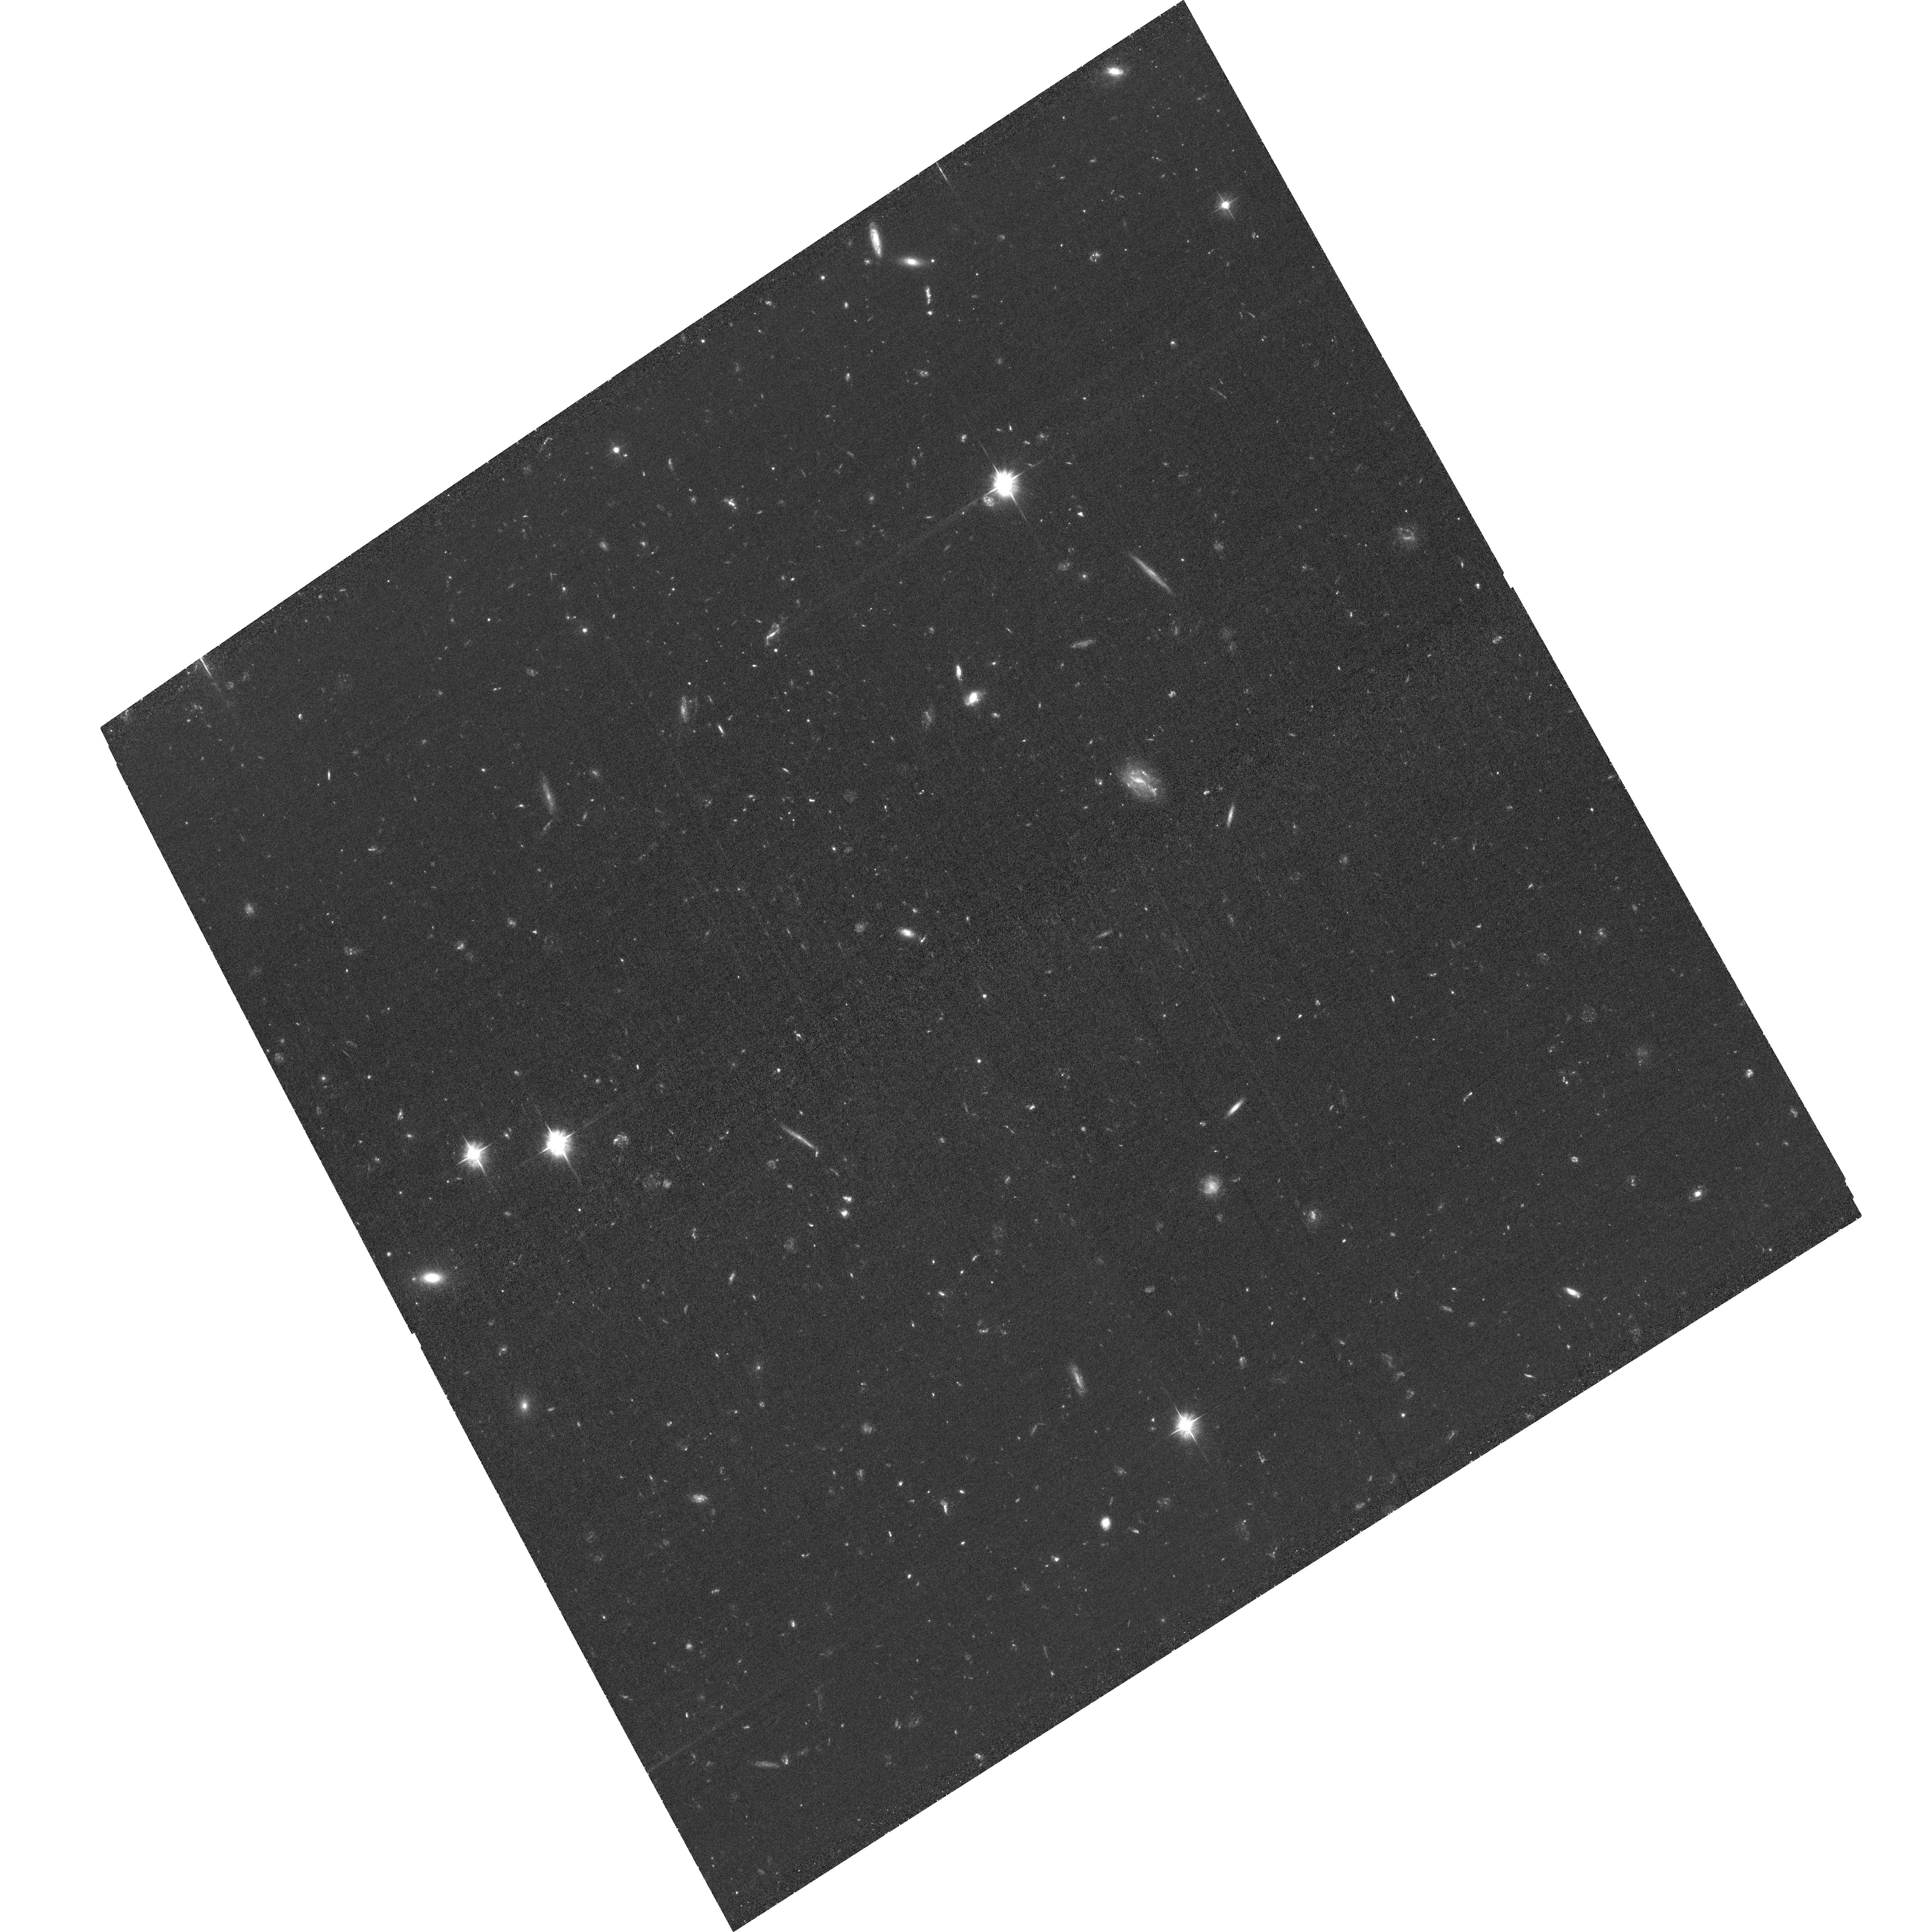
Target: SPARCS-J0330. Instrument: ACS/WFC. Filter: F475W. Exposure: 1.9 h. Observation ID: hst_16300_05_acs_wfc_f475w_jeco05

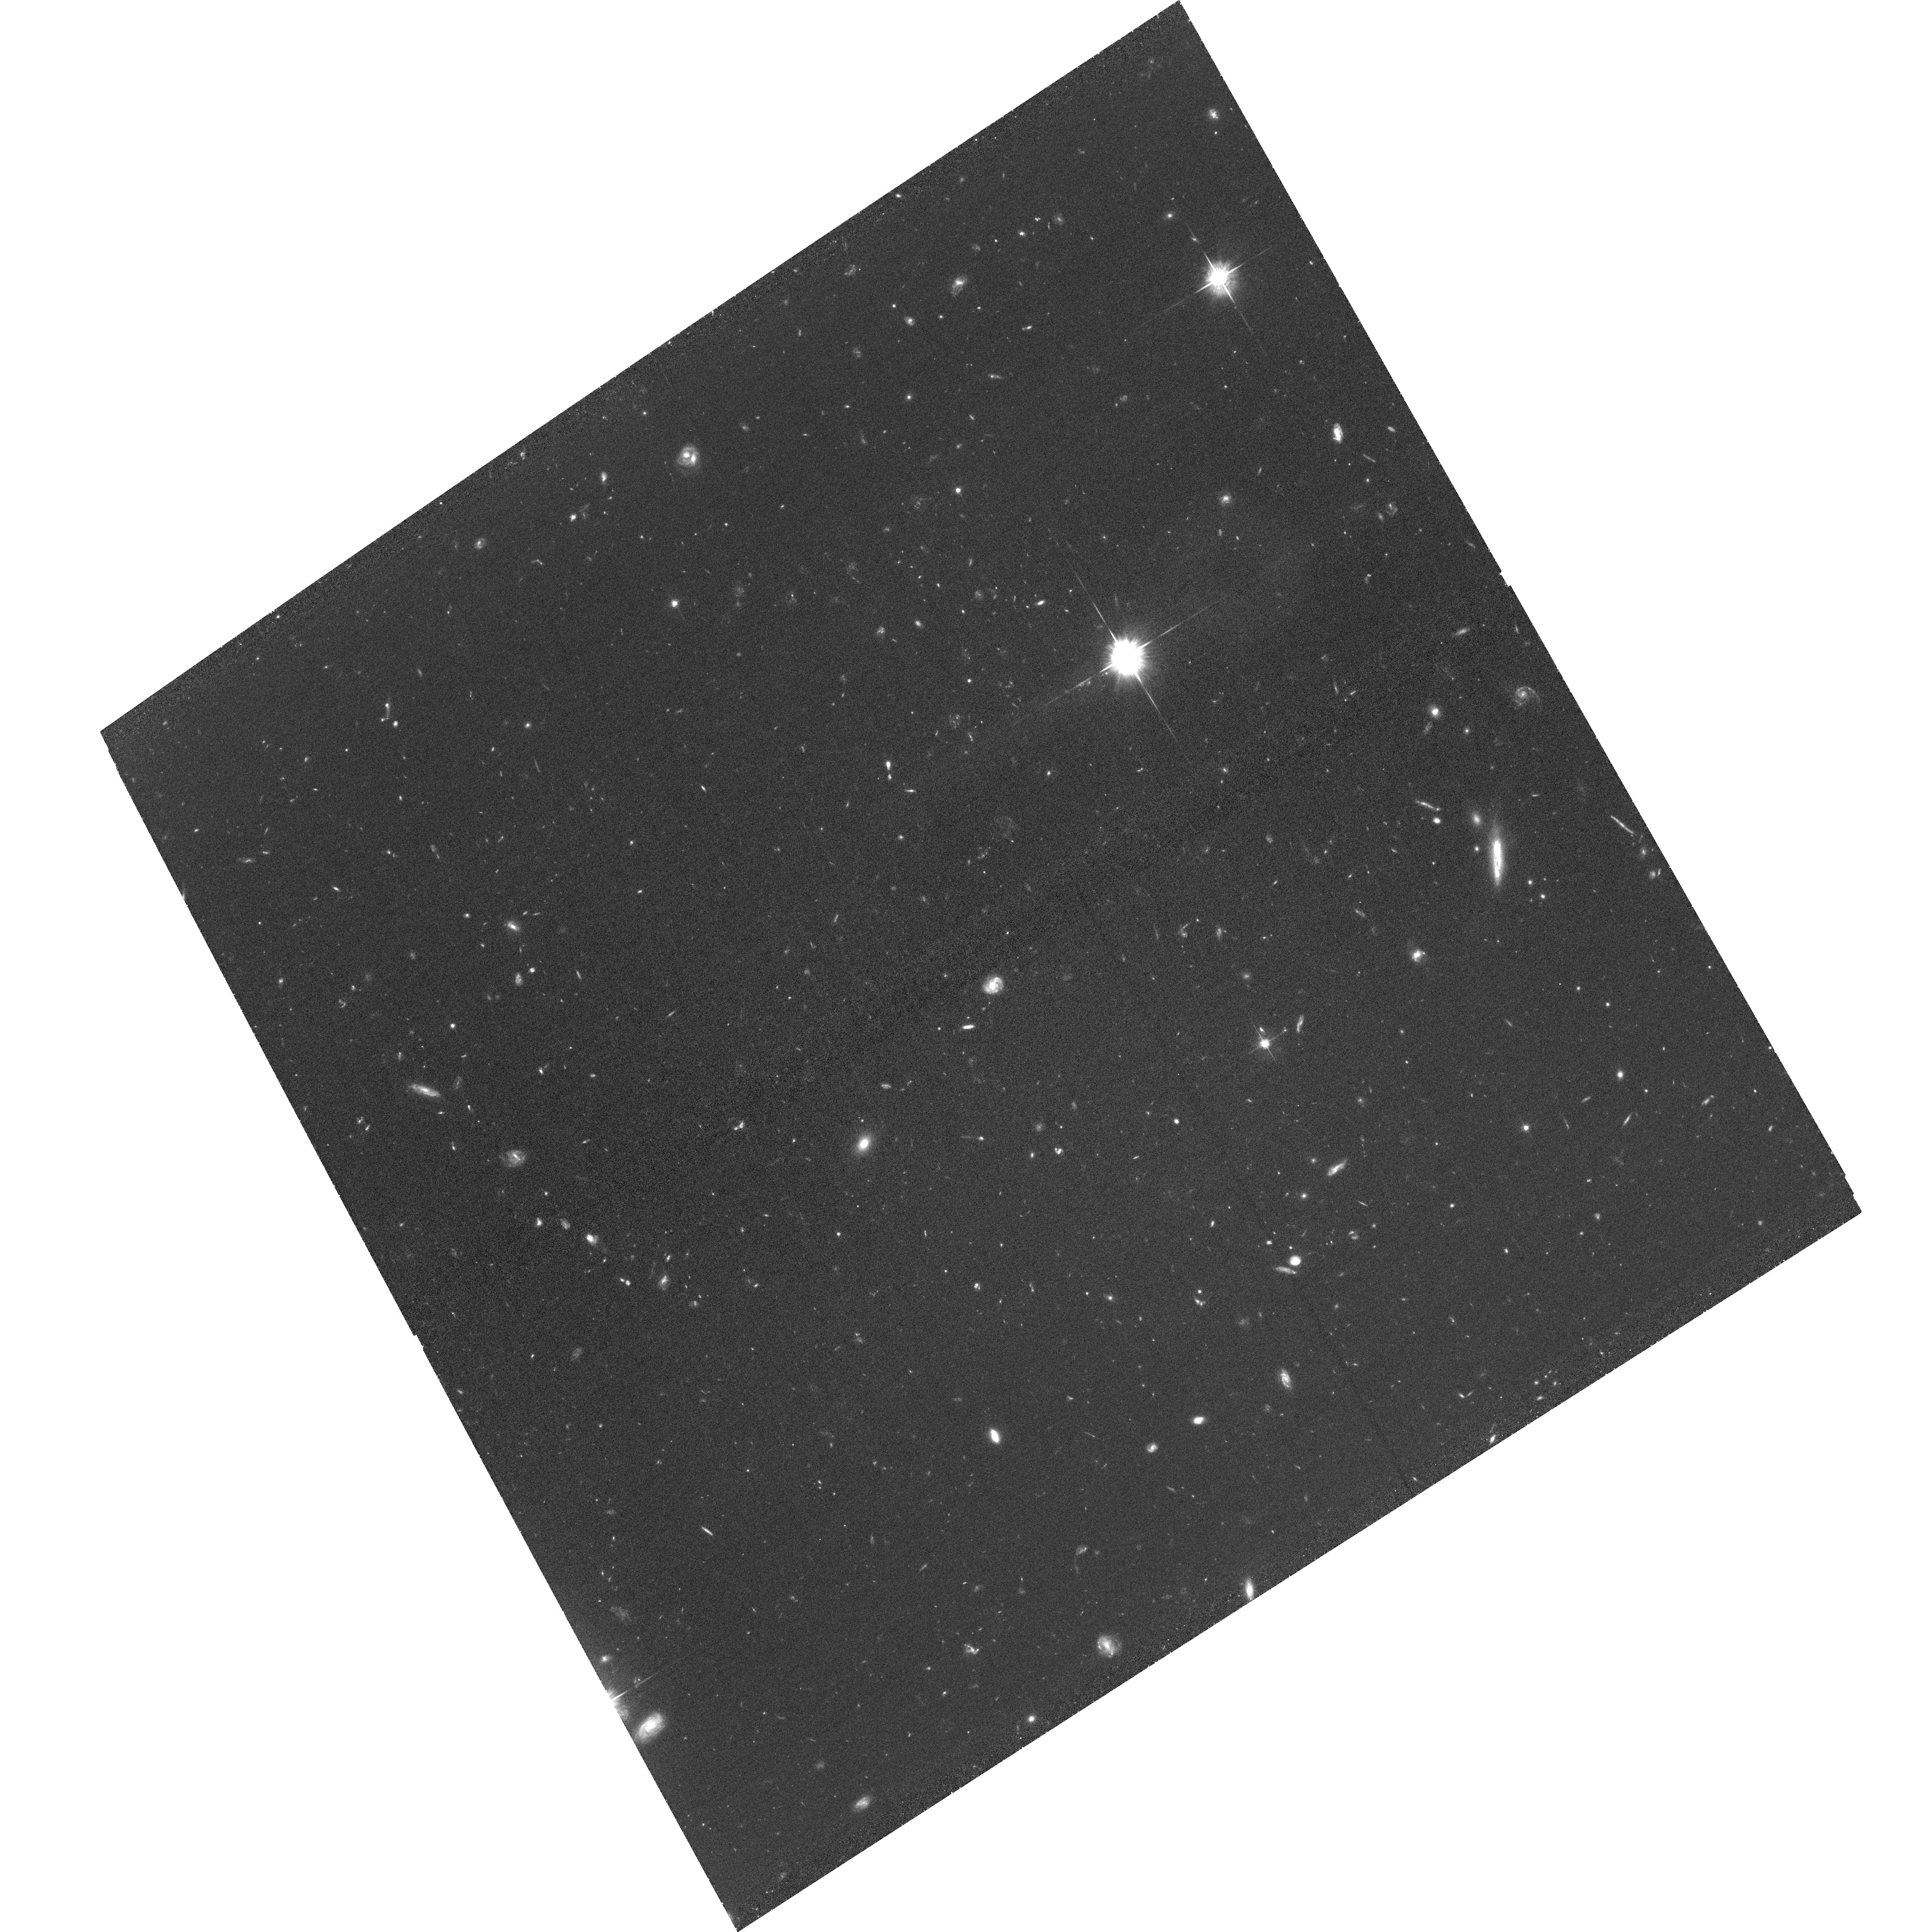
Target: SPARCS-J0225. Instrument: ACS/WFC. Filter: F625W. Exposure: 1.9 h. Observation ID: hst_16300_04_acs_wfc_f625w_jeco04

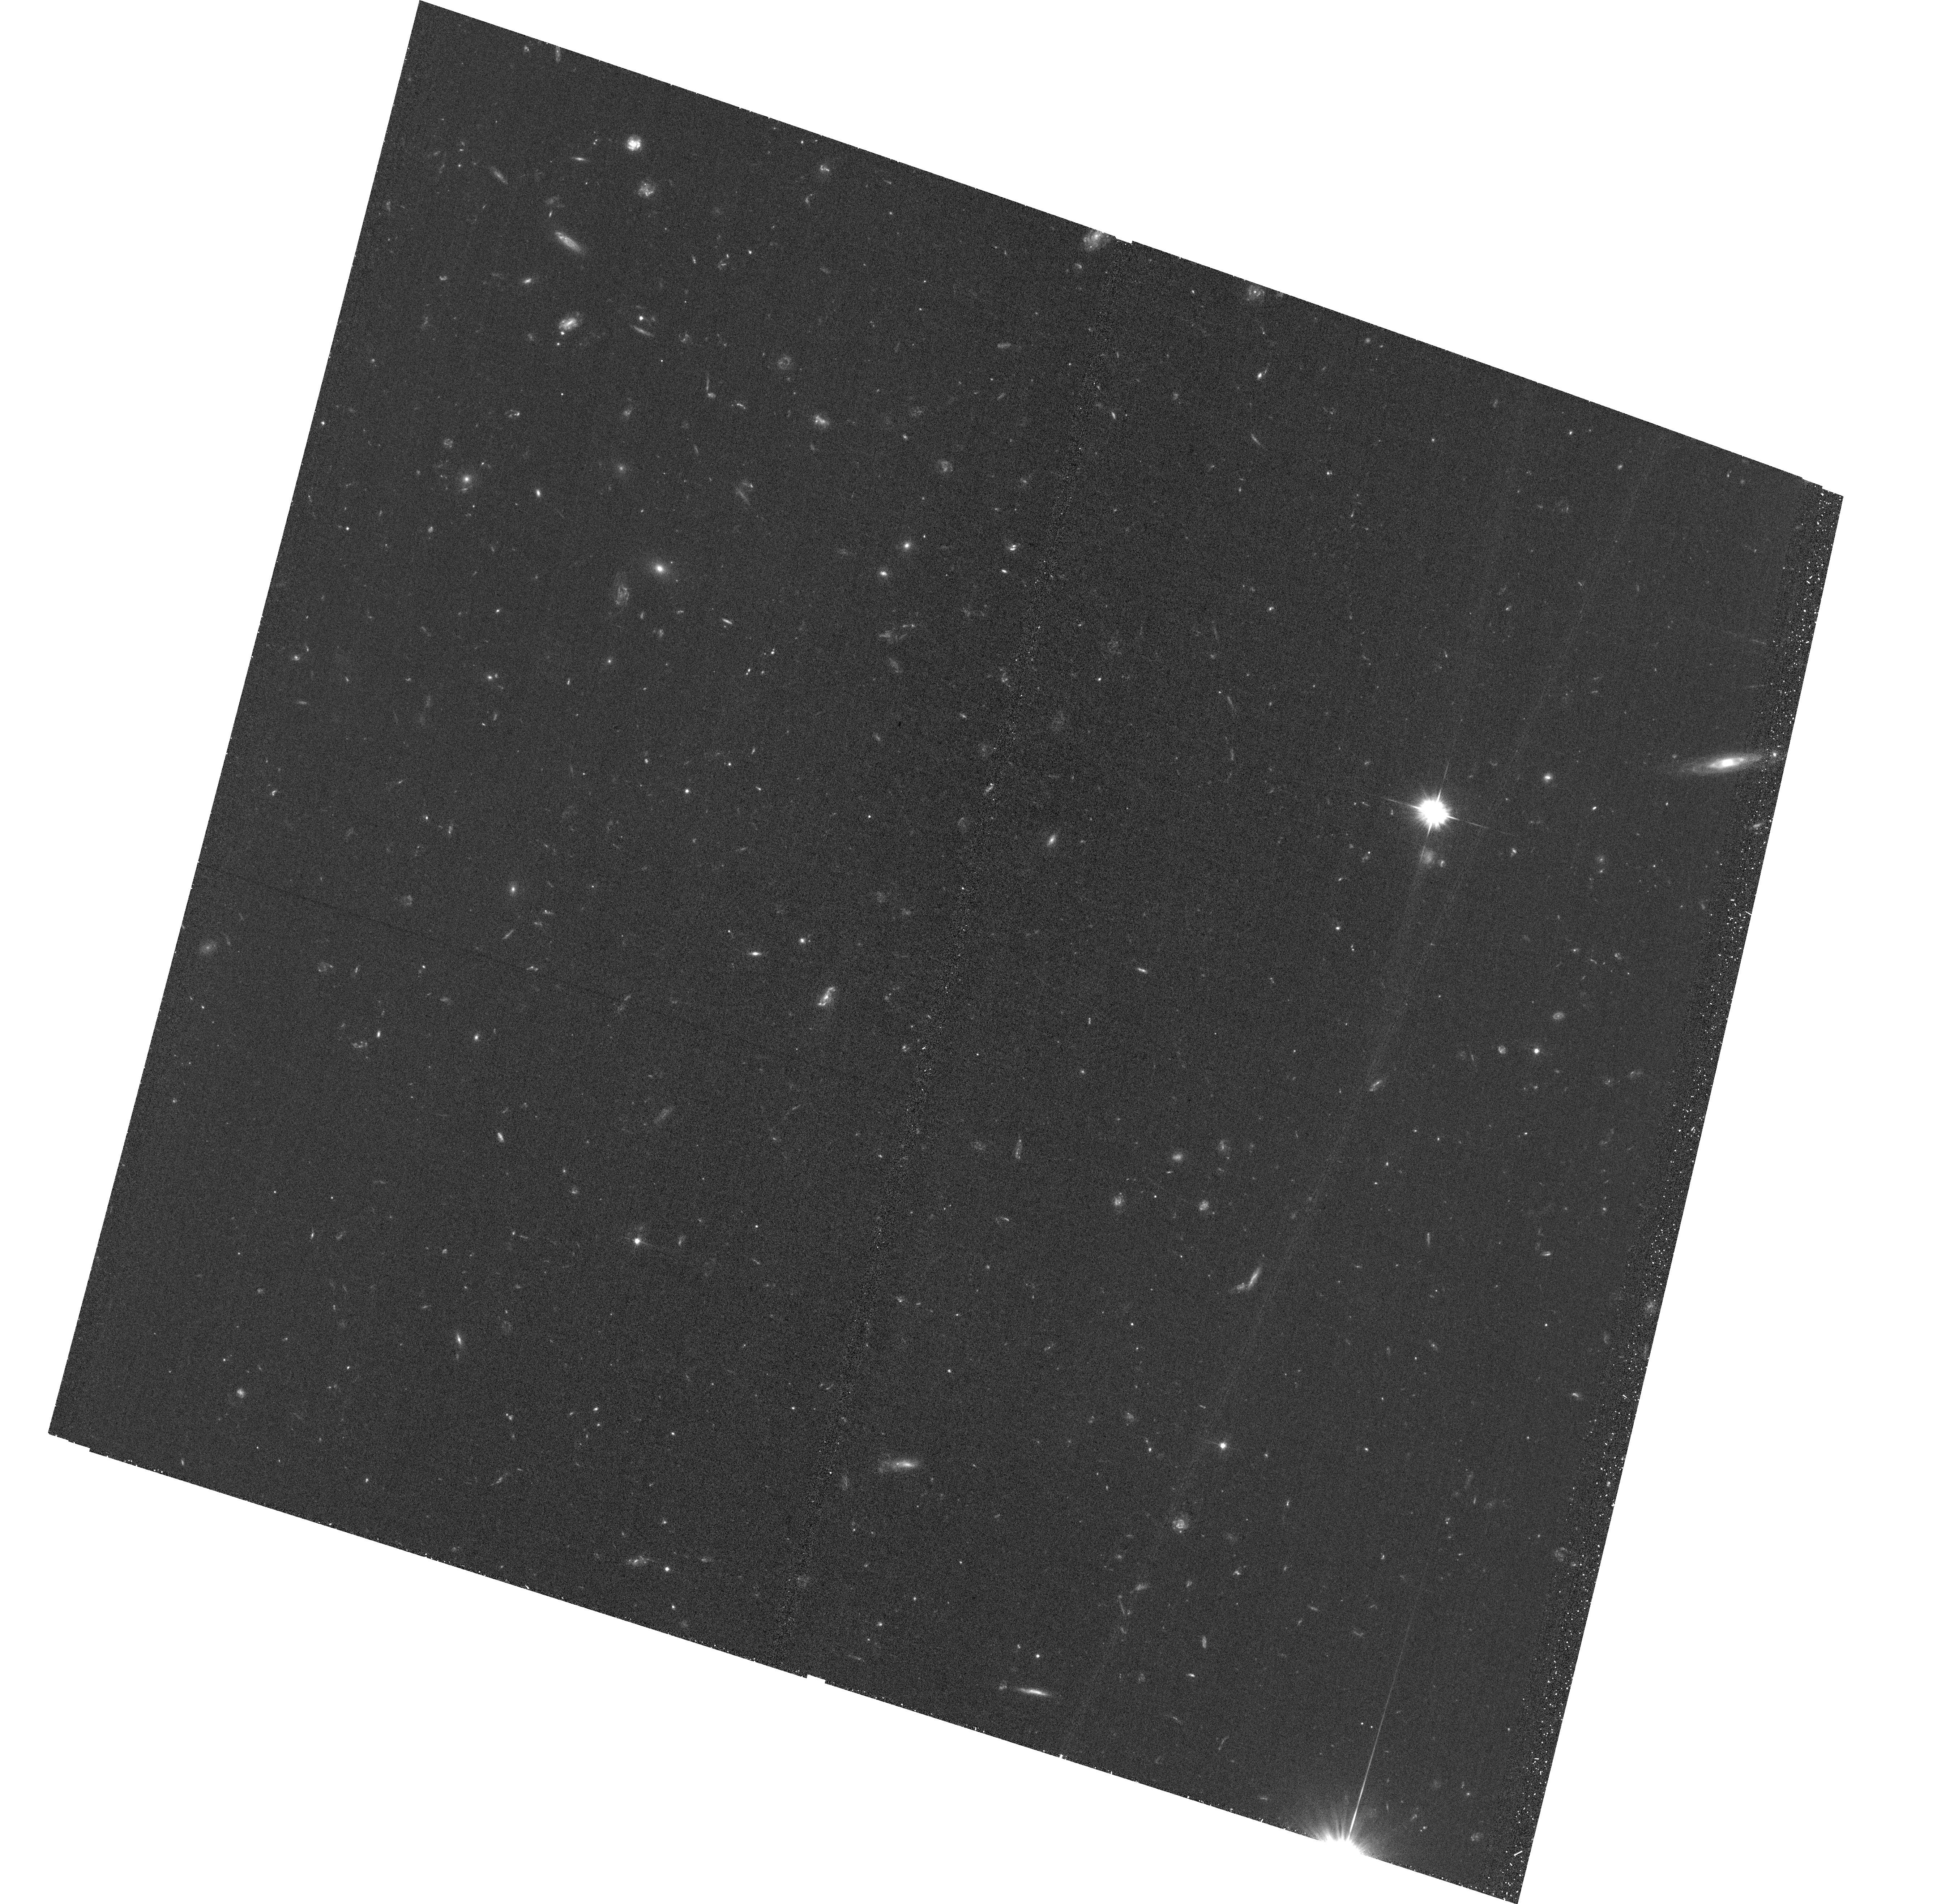
Target: SPARCS-J0224. Instrument: ACS/WFC. Filter: F475W. Exposure: 1.1 h. Observation ID: hst_16300_01_acs_wfc_f475w_jeco01

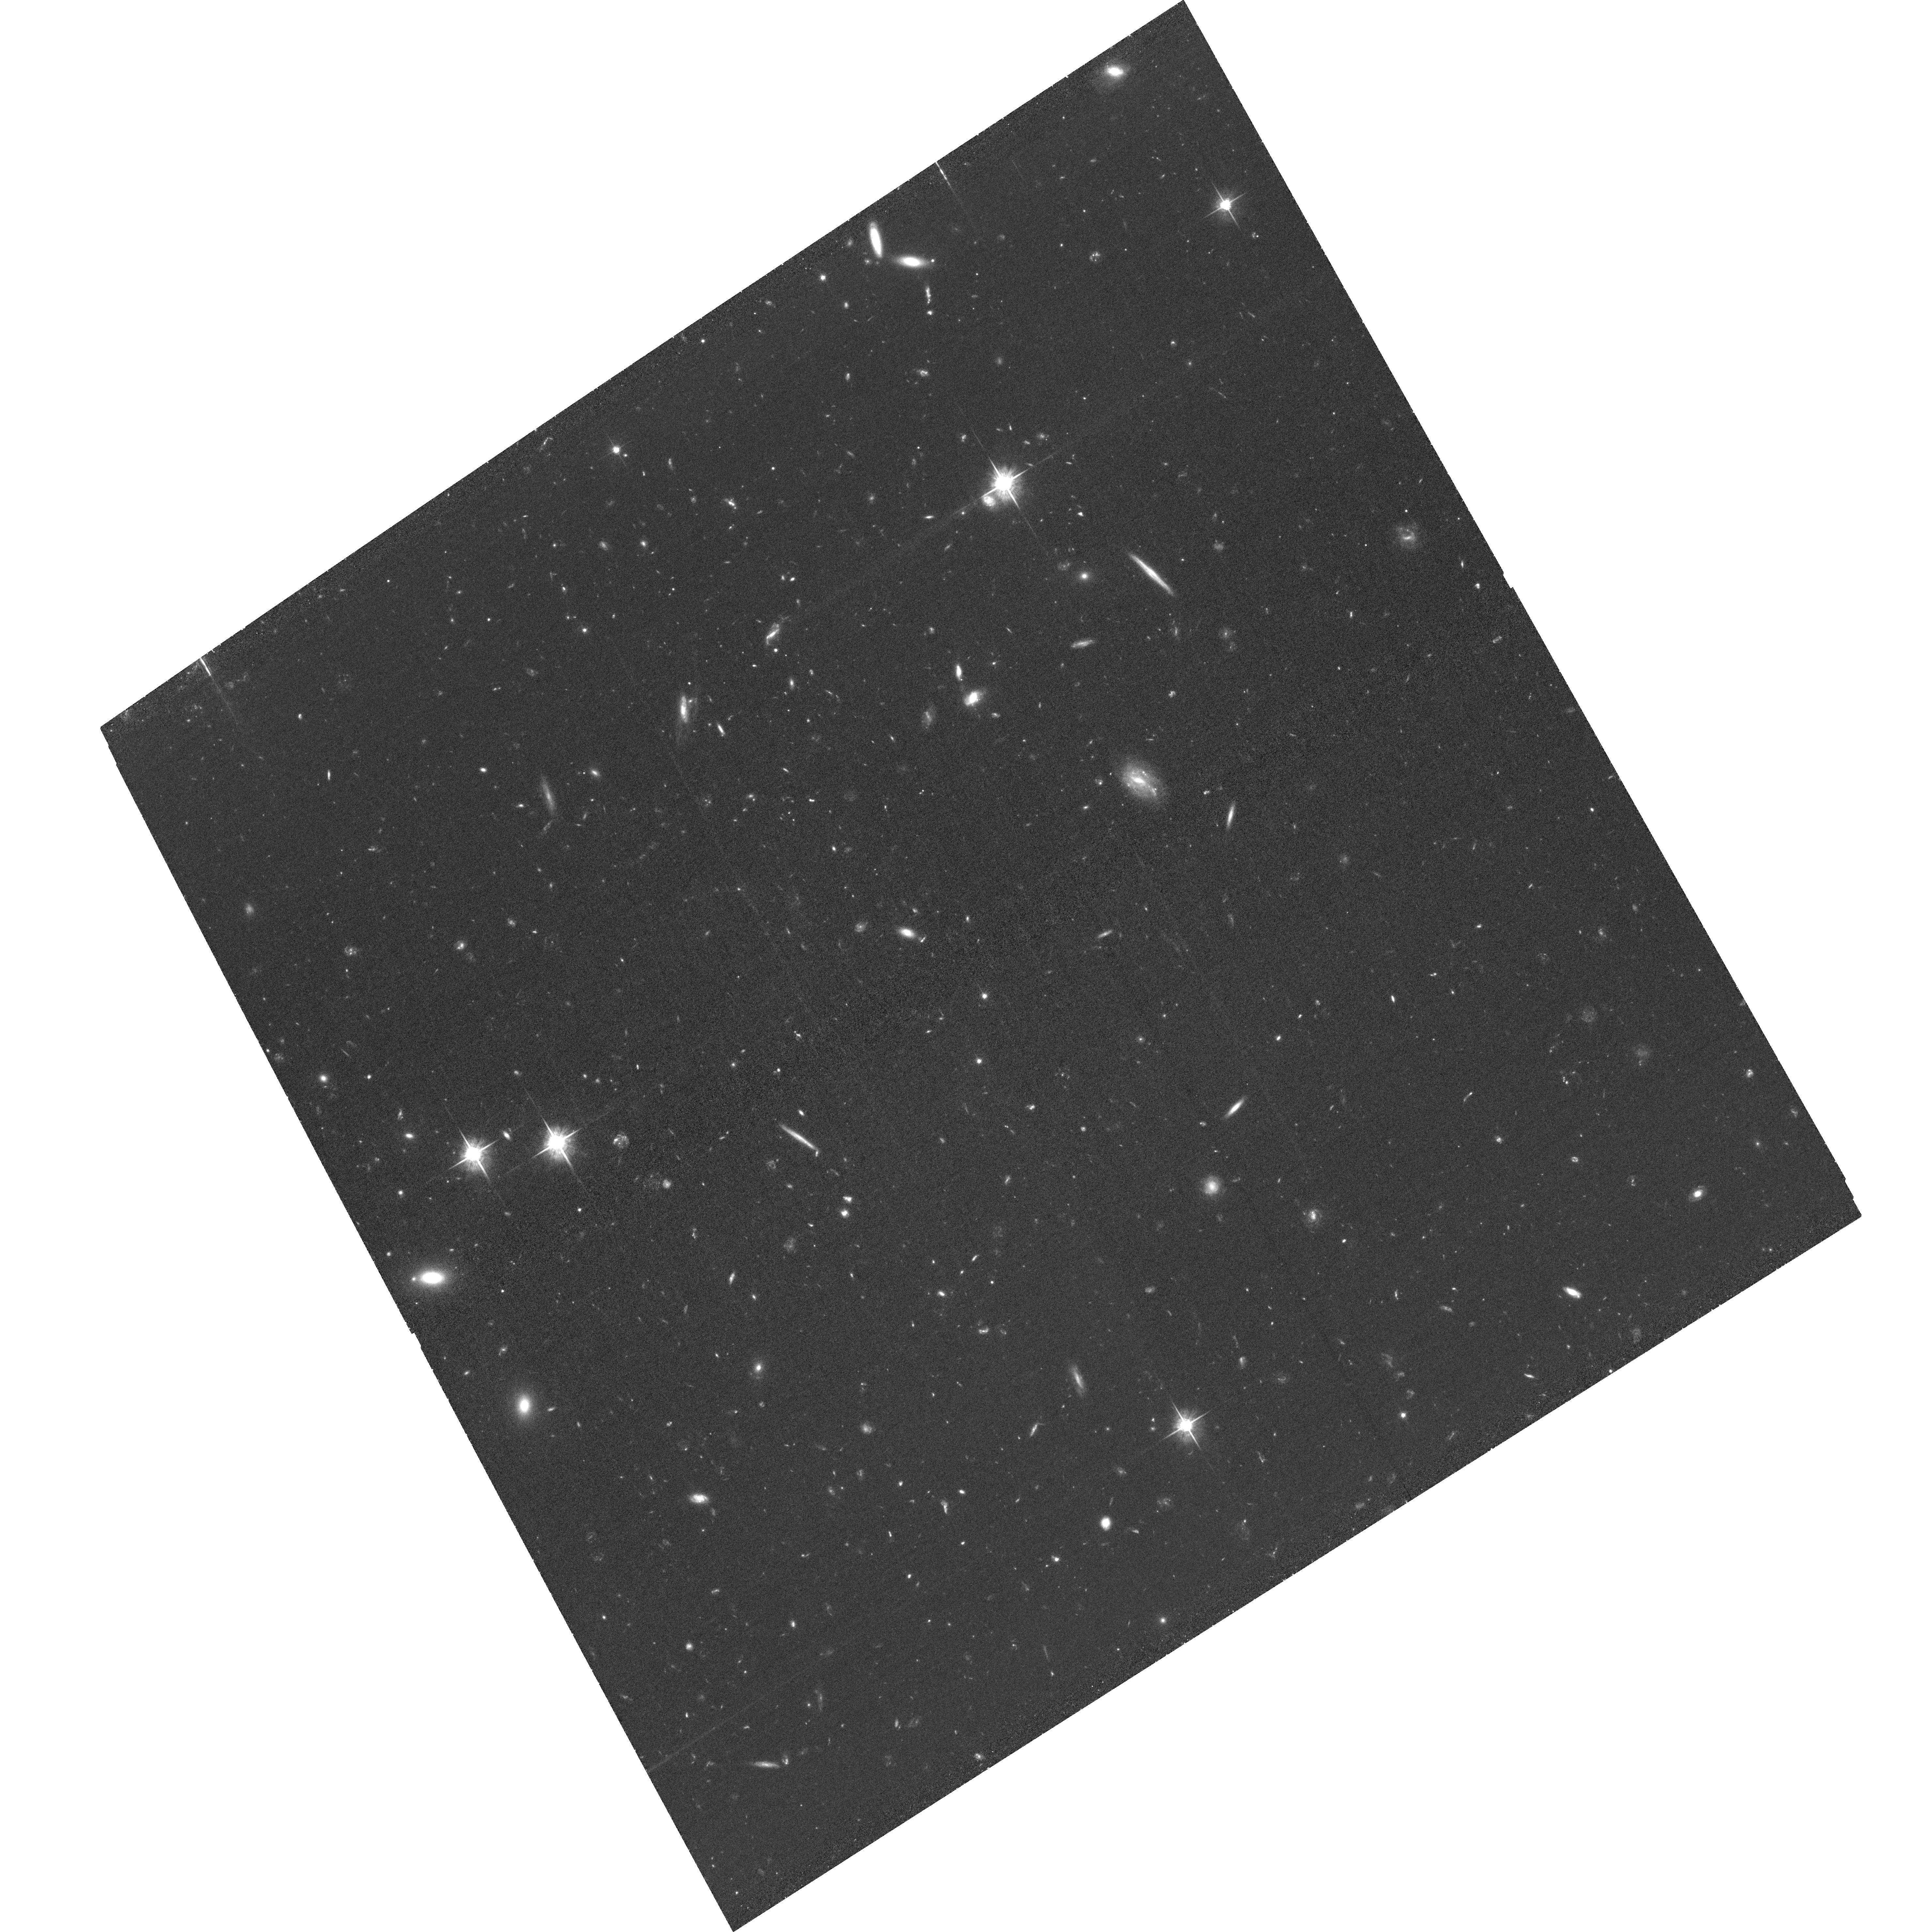
Target: SPARCS-J0330. Instrument: ACS/WFC. Filter: F625W. Exposure: 1.9 h. Observation ID: hst_16300_06_acs_wfc_f625w_jeco06

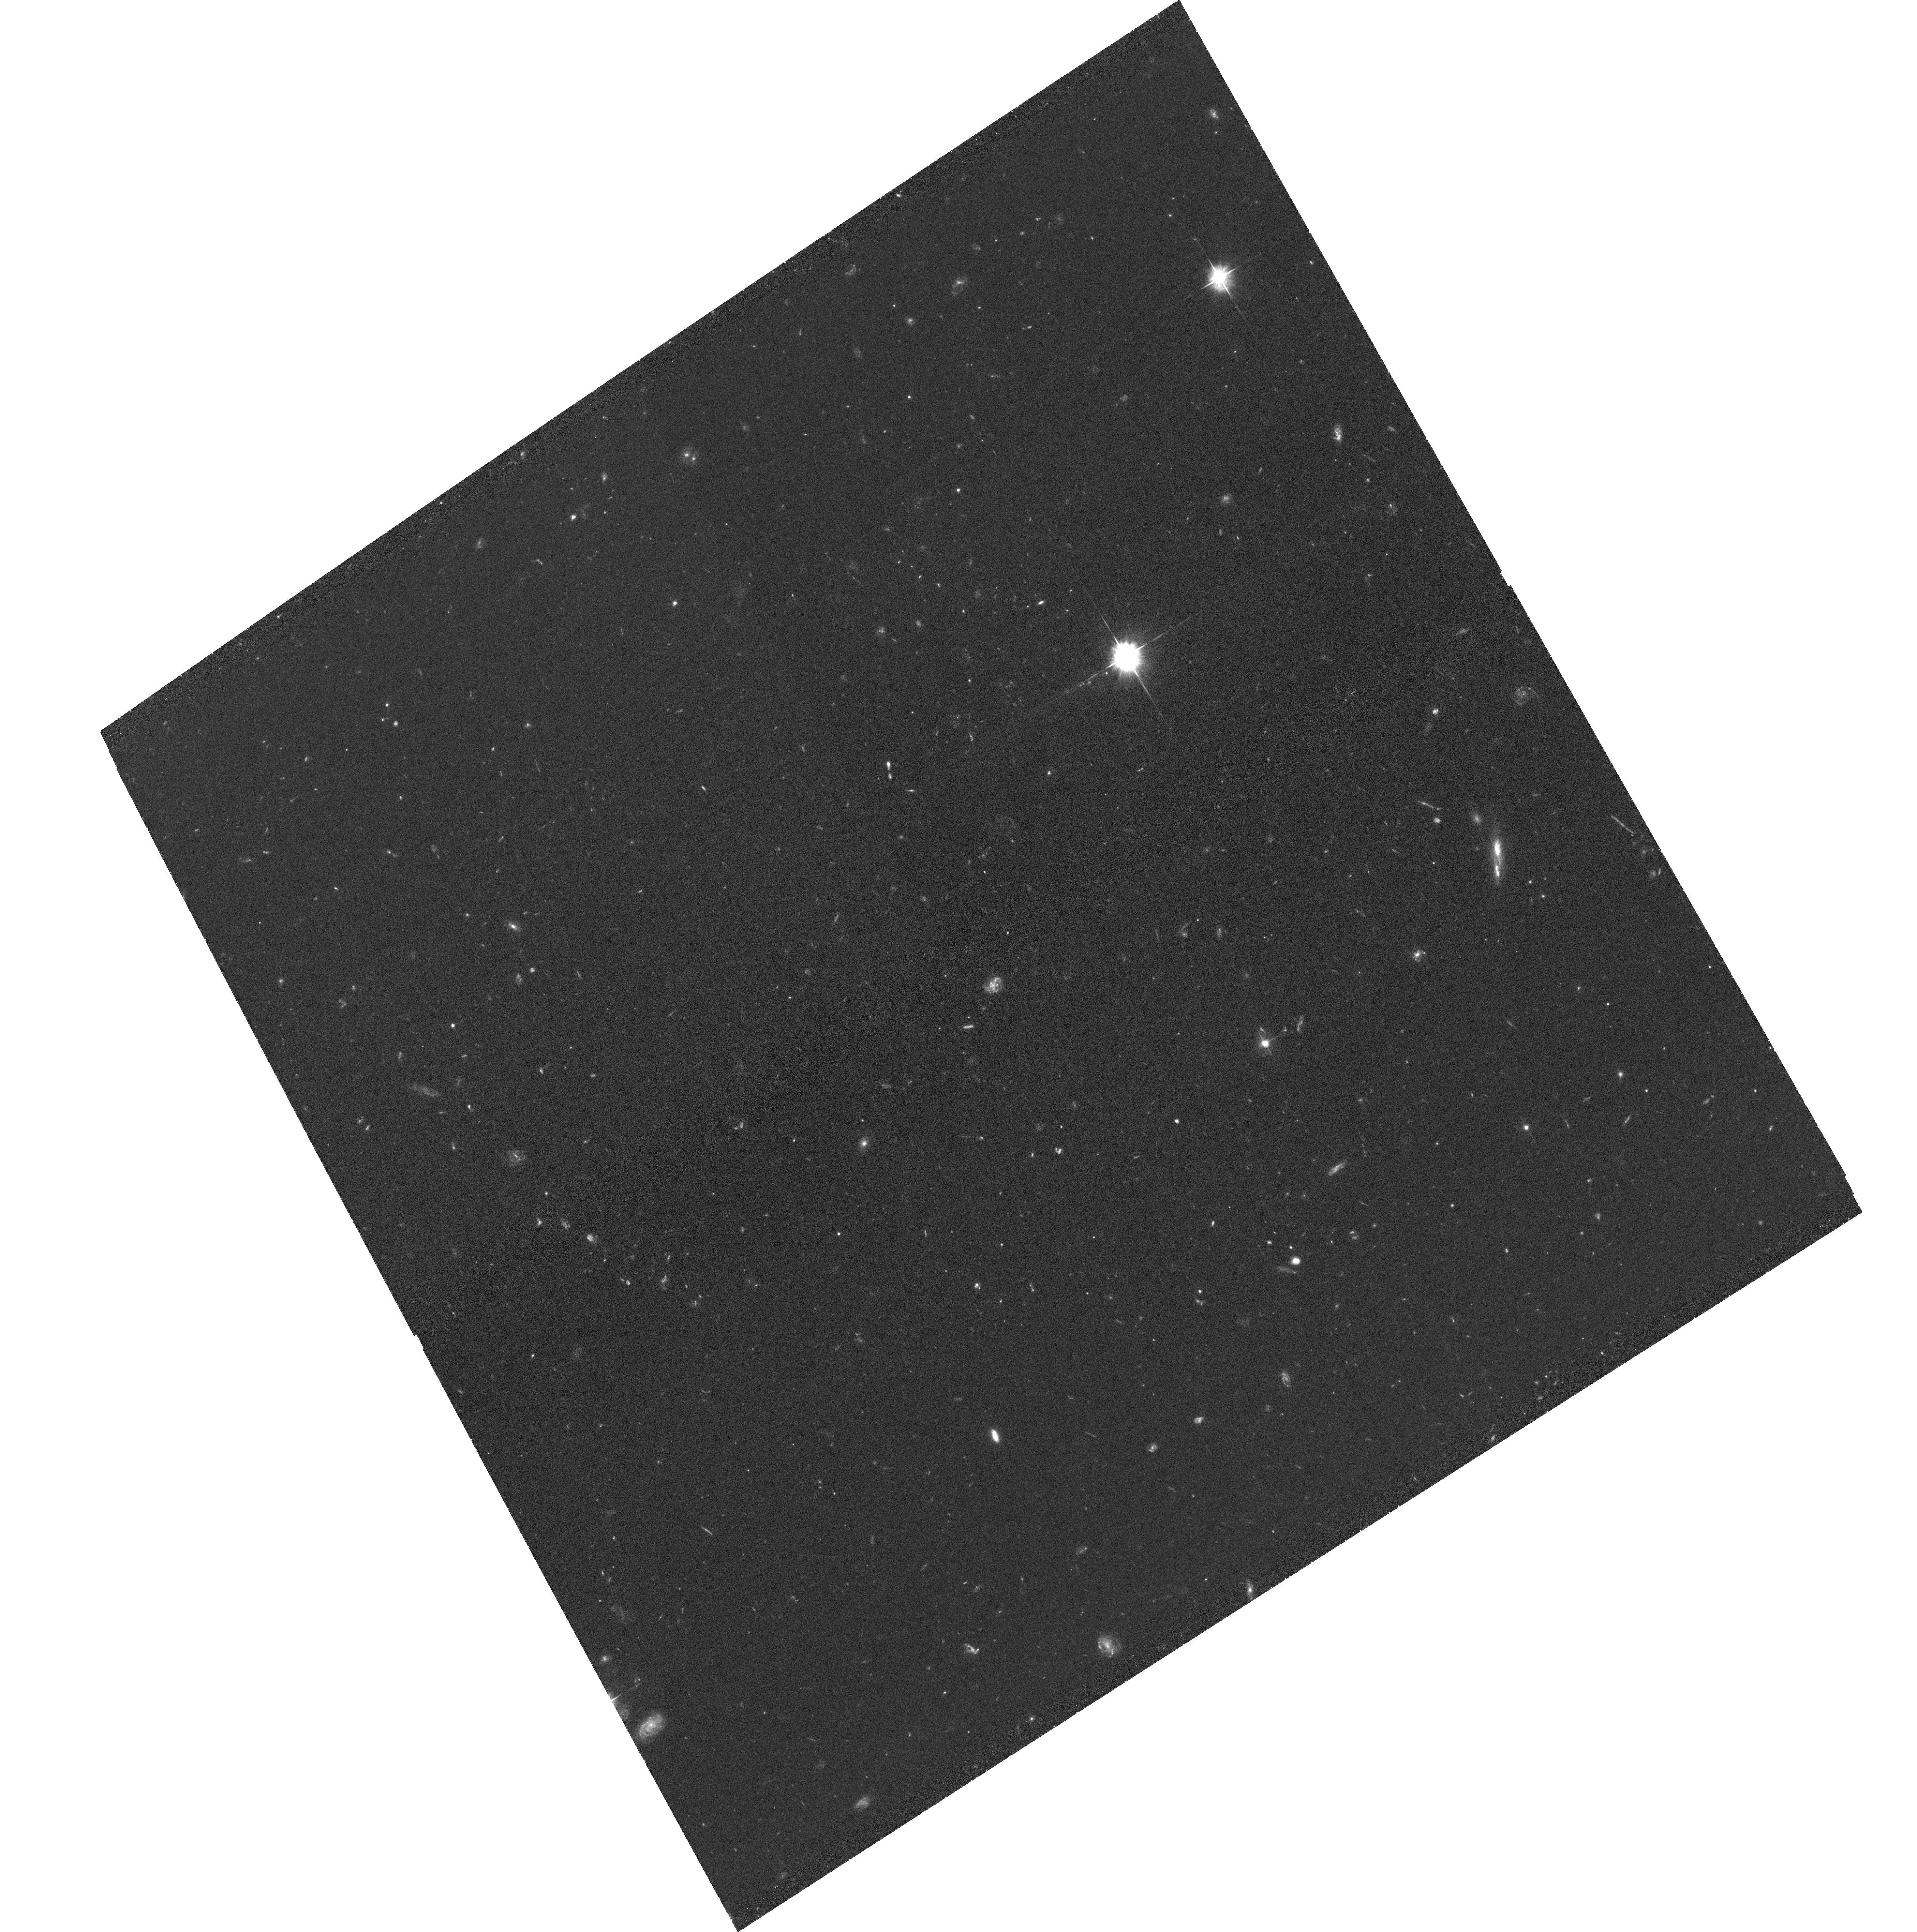
Target: SPARCS-J0225. Instrument: ACS/WFC. Filter: F475W. Exposure: 1.9 h. Observation ID: hst_16300_03_acs_wfc_f475w_jeco03

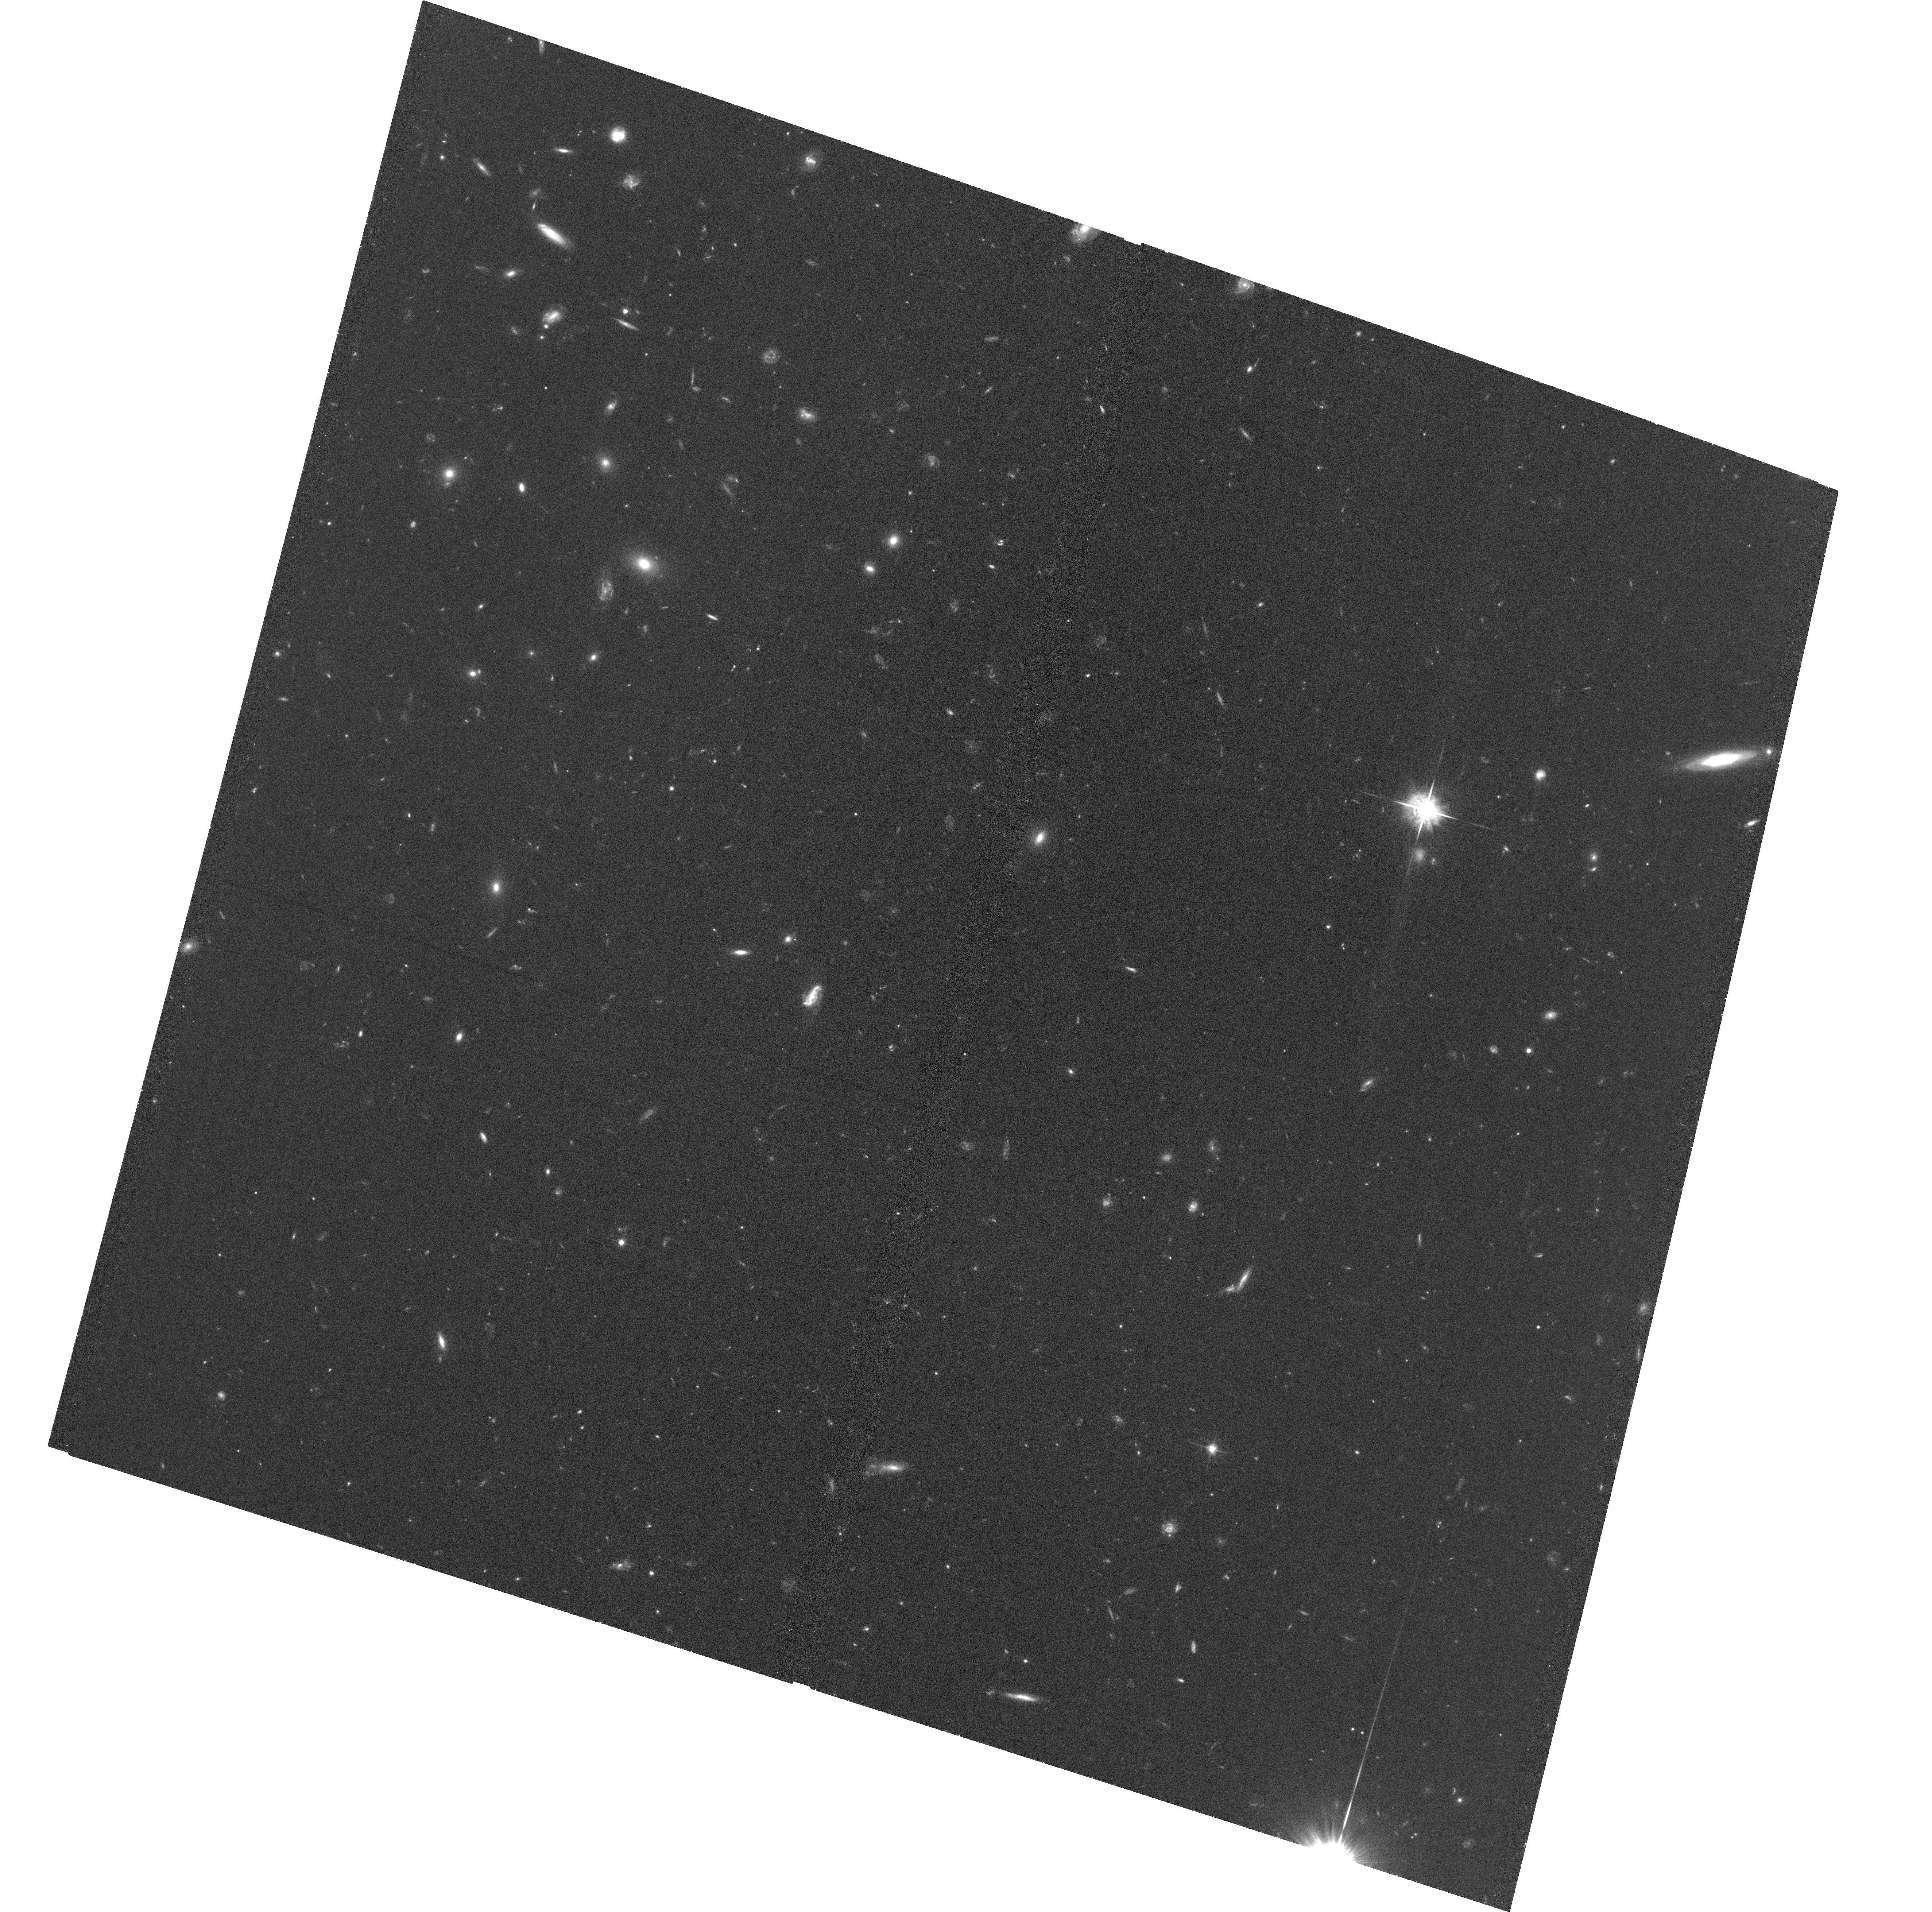
Target: SPARCS-J0224. Instrument: ACS/WFC. Filter: F625W. Exposure: 1.3 h. Observation ID: hst_16300_02_acs_wfc_f625w_jeco02

Toward a Spatially-resolved Kennicutt-Schmidt Law in High-redshift Cluster Galaxies: the Interplay Between Molecular Gas, Star Formation, and Stellar Mass with ALMA and HST (PI: Noble, Allison)

Our understanding of how gas is converted into stars on small spatial scales within z > 0.1 main-sequence galaxies has been hindered by a dearth of high-resolution imaging of the molecular gas component. However, a new window into spatially-resolved molecular gas has recently opened through ALMA observations of high-redshift galaxy clusters. These gains have been largely due to the high source density of star forming galaxies in young clusters, which allows for efficient multiplexing. The ALMA observations have yielded exquisite velocity maps and morphological analyses for the first large sample of spatially-resolved molecular gas in high-redshift galaxies. By combining these novel ALMA data with rest-frame UV imaging using ACS/WFC F475W and F625W, we will investigate the interplay between gas, star formation, and stellar mass on kiloparsec scales, for ~30 main-sequence cluster galaxies at z~1.6. This will be the first determination of the spatially-resolved Kennicutt-Schmidt law for a large sample of galaxies at high redshift, and will be a pioneering study of how gas is consumed by star formation on sub-galactic scales near the peak of cosmic star formation.